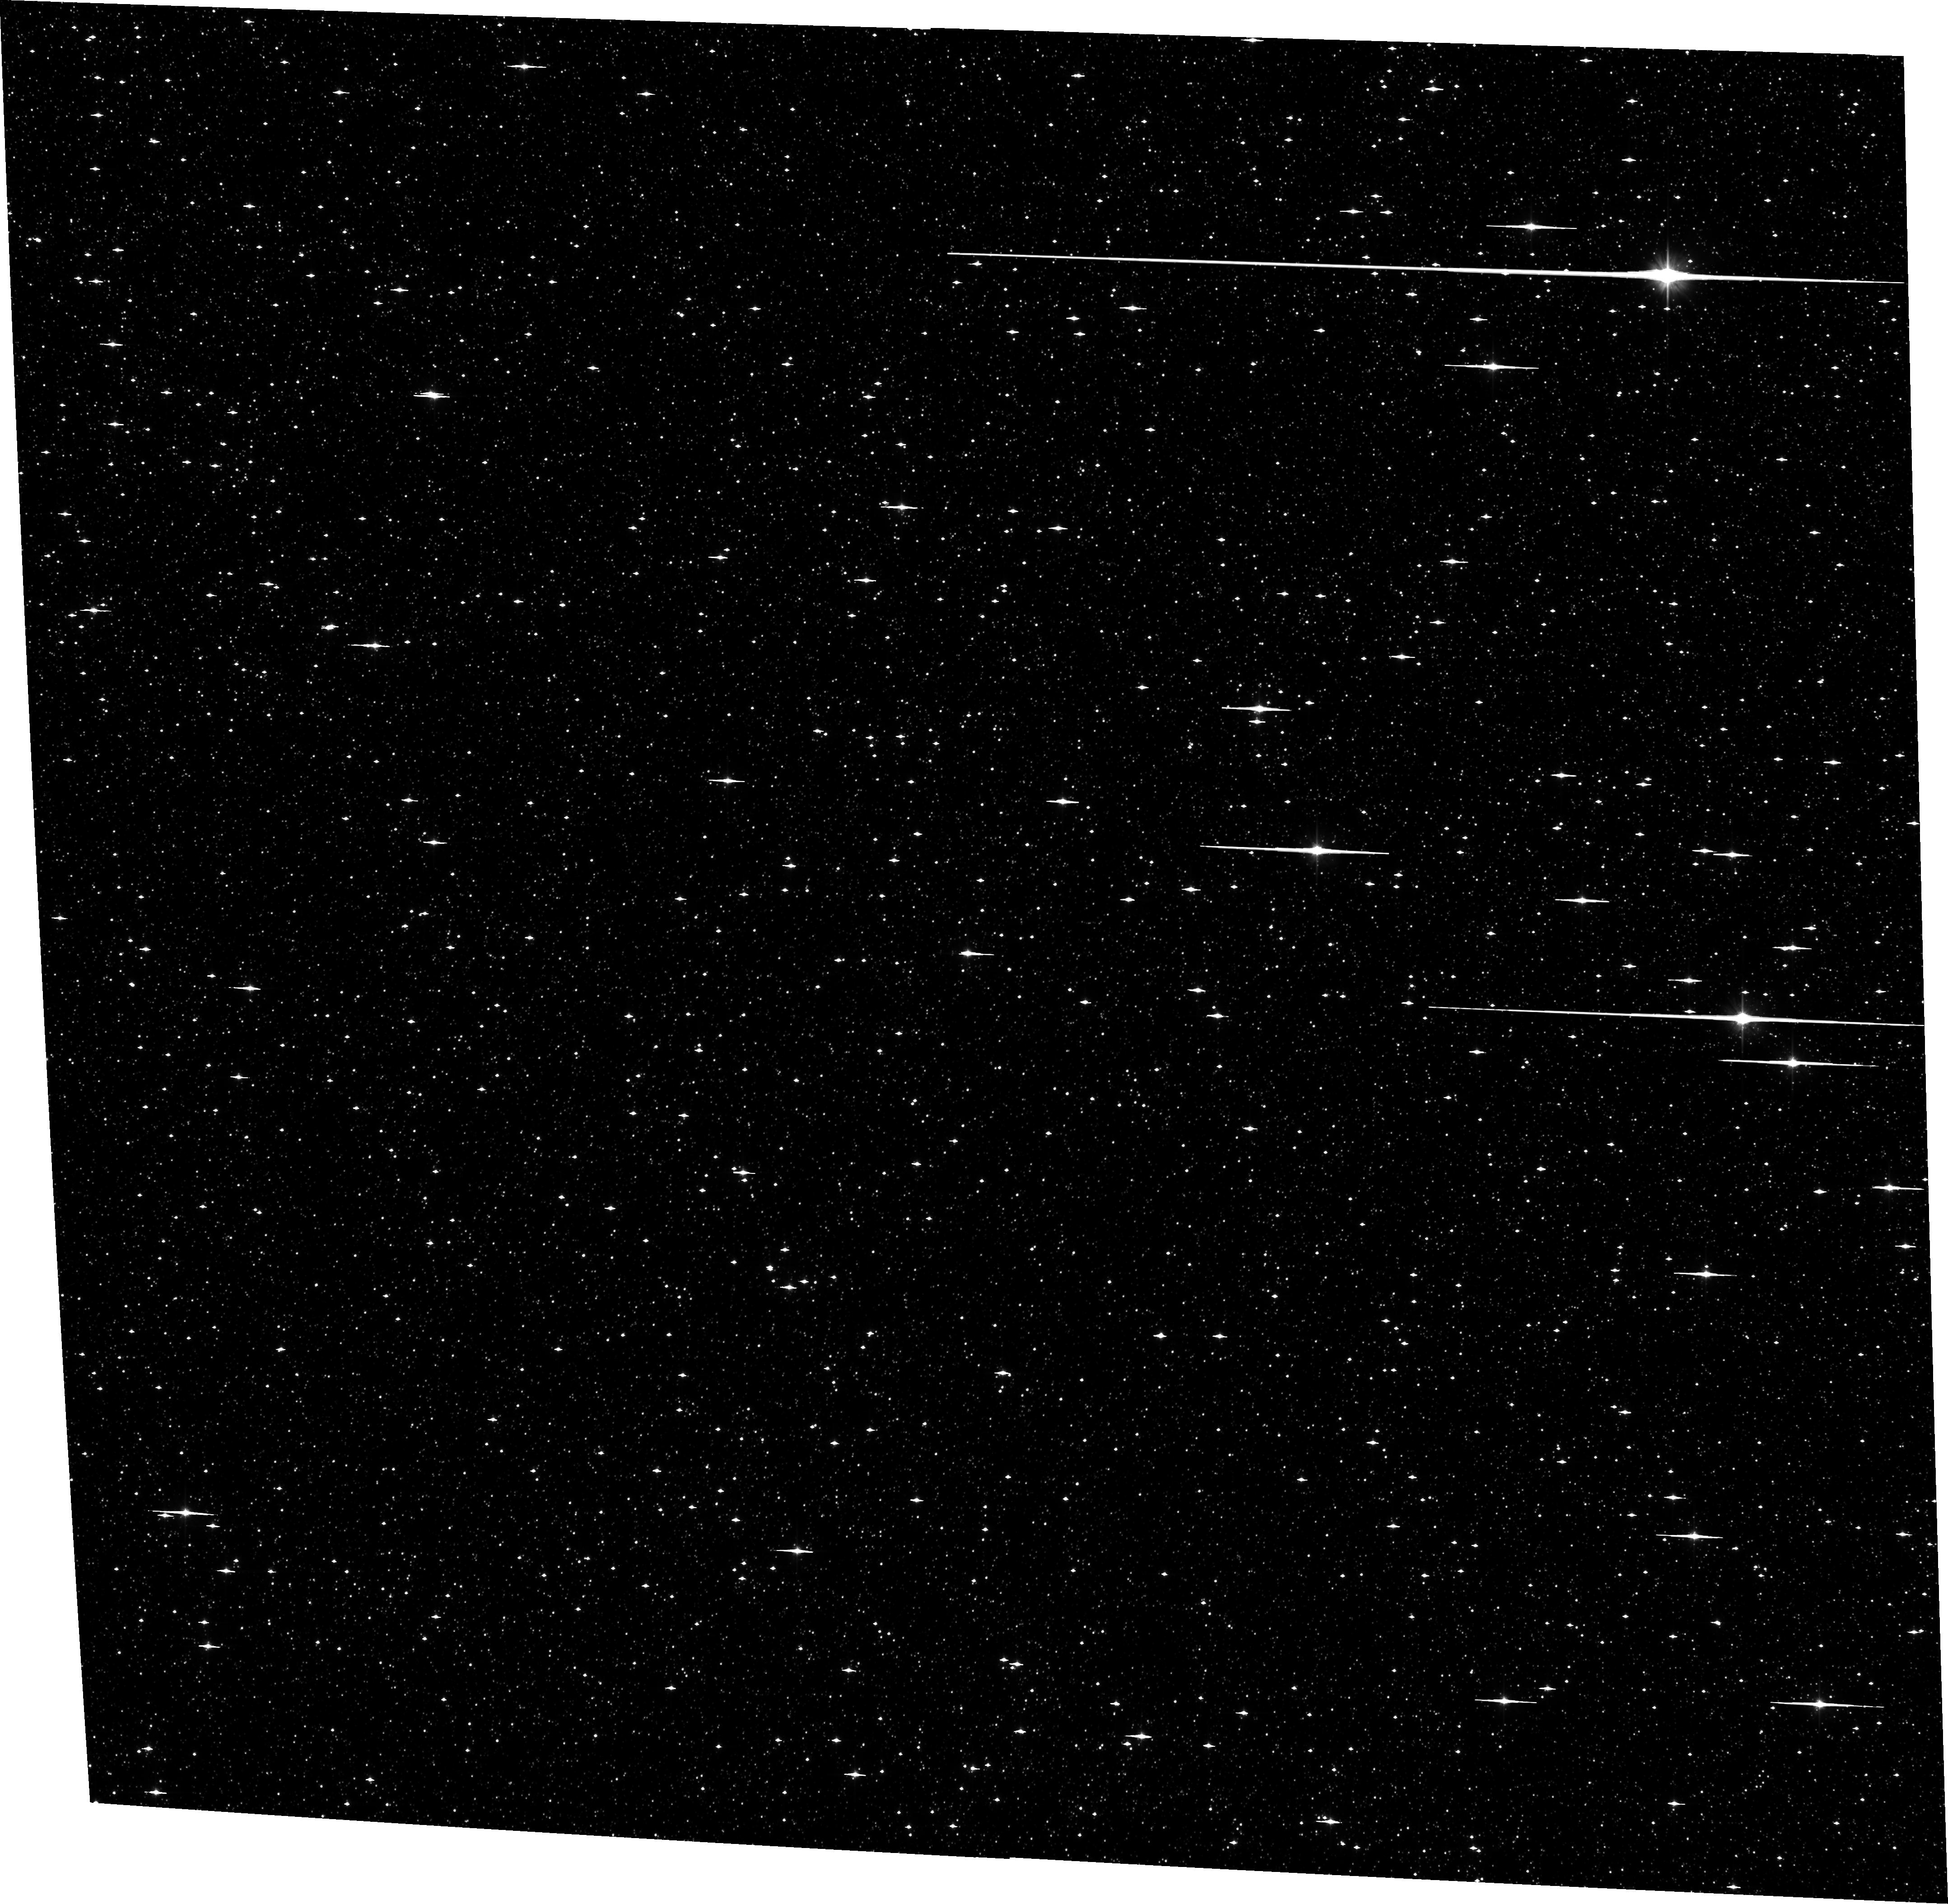
Target: SWEEPS-R1
Instrument: ACS/WFC
Filter: F606W
Exposure: 12 min
Observation ID: hst_13463_60_acs_wfc_f606w_jc8x60

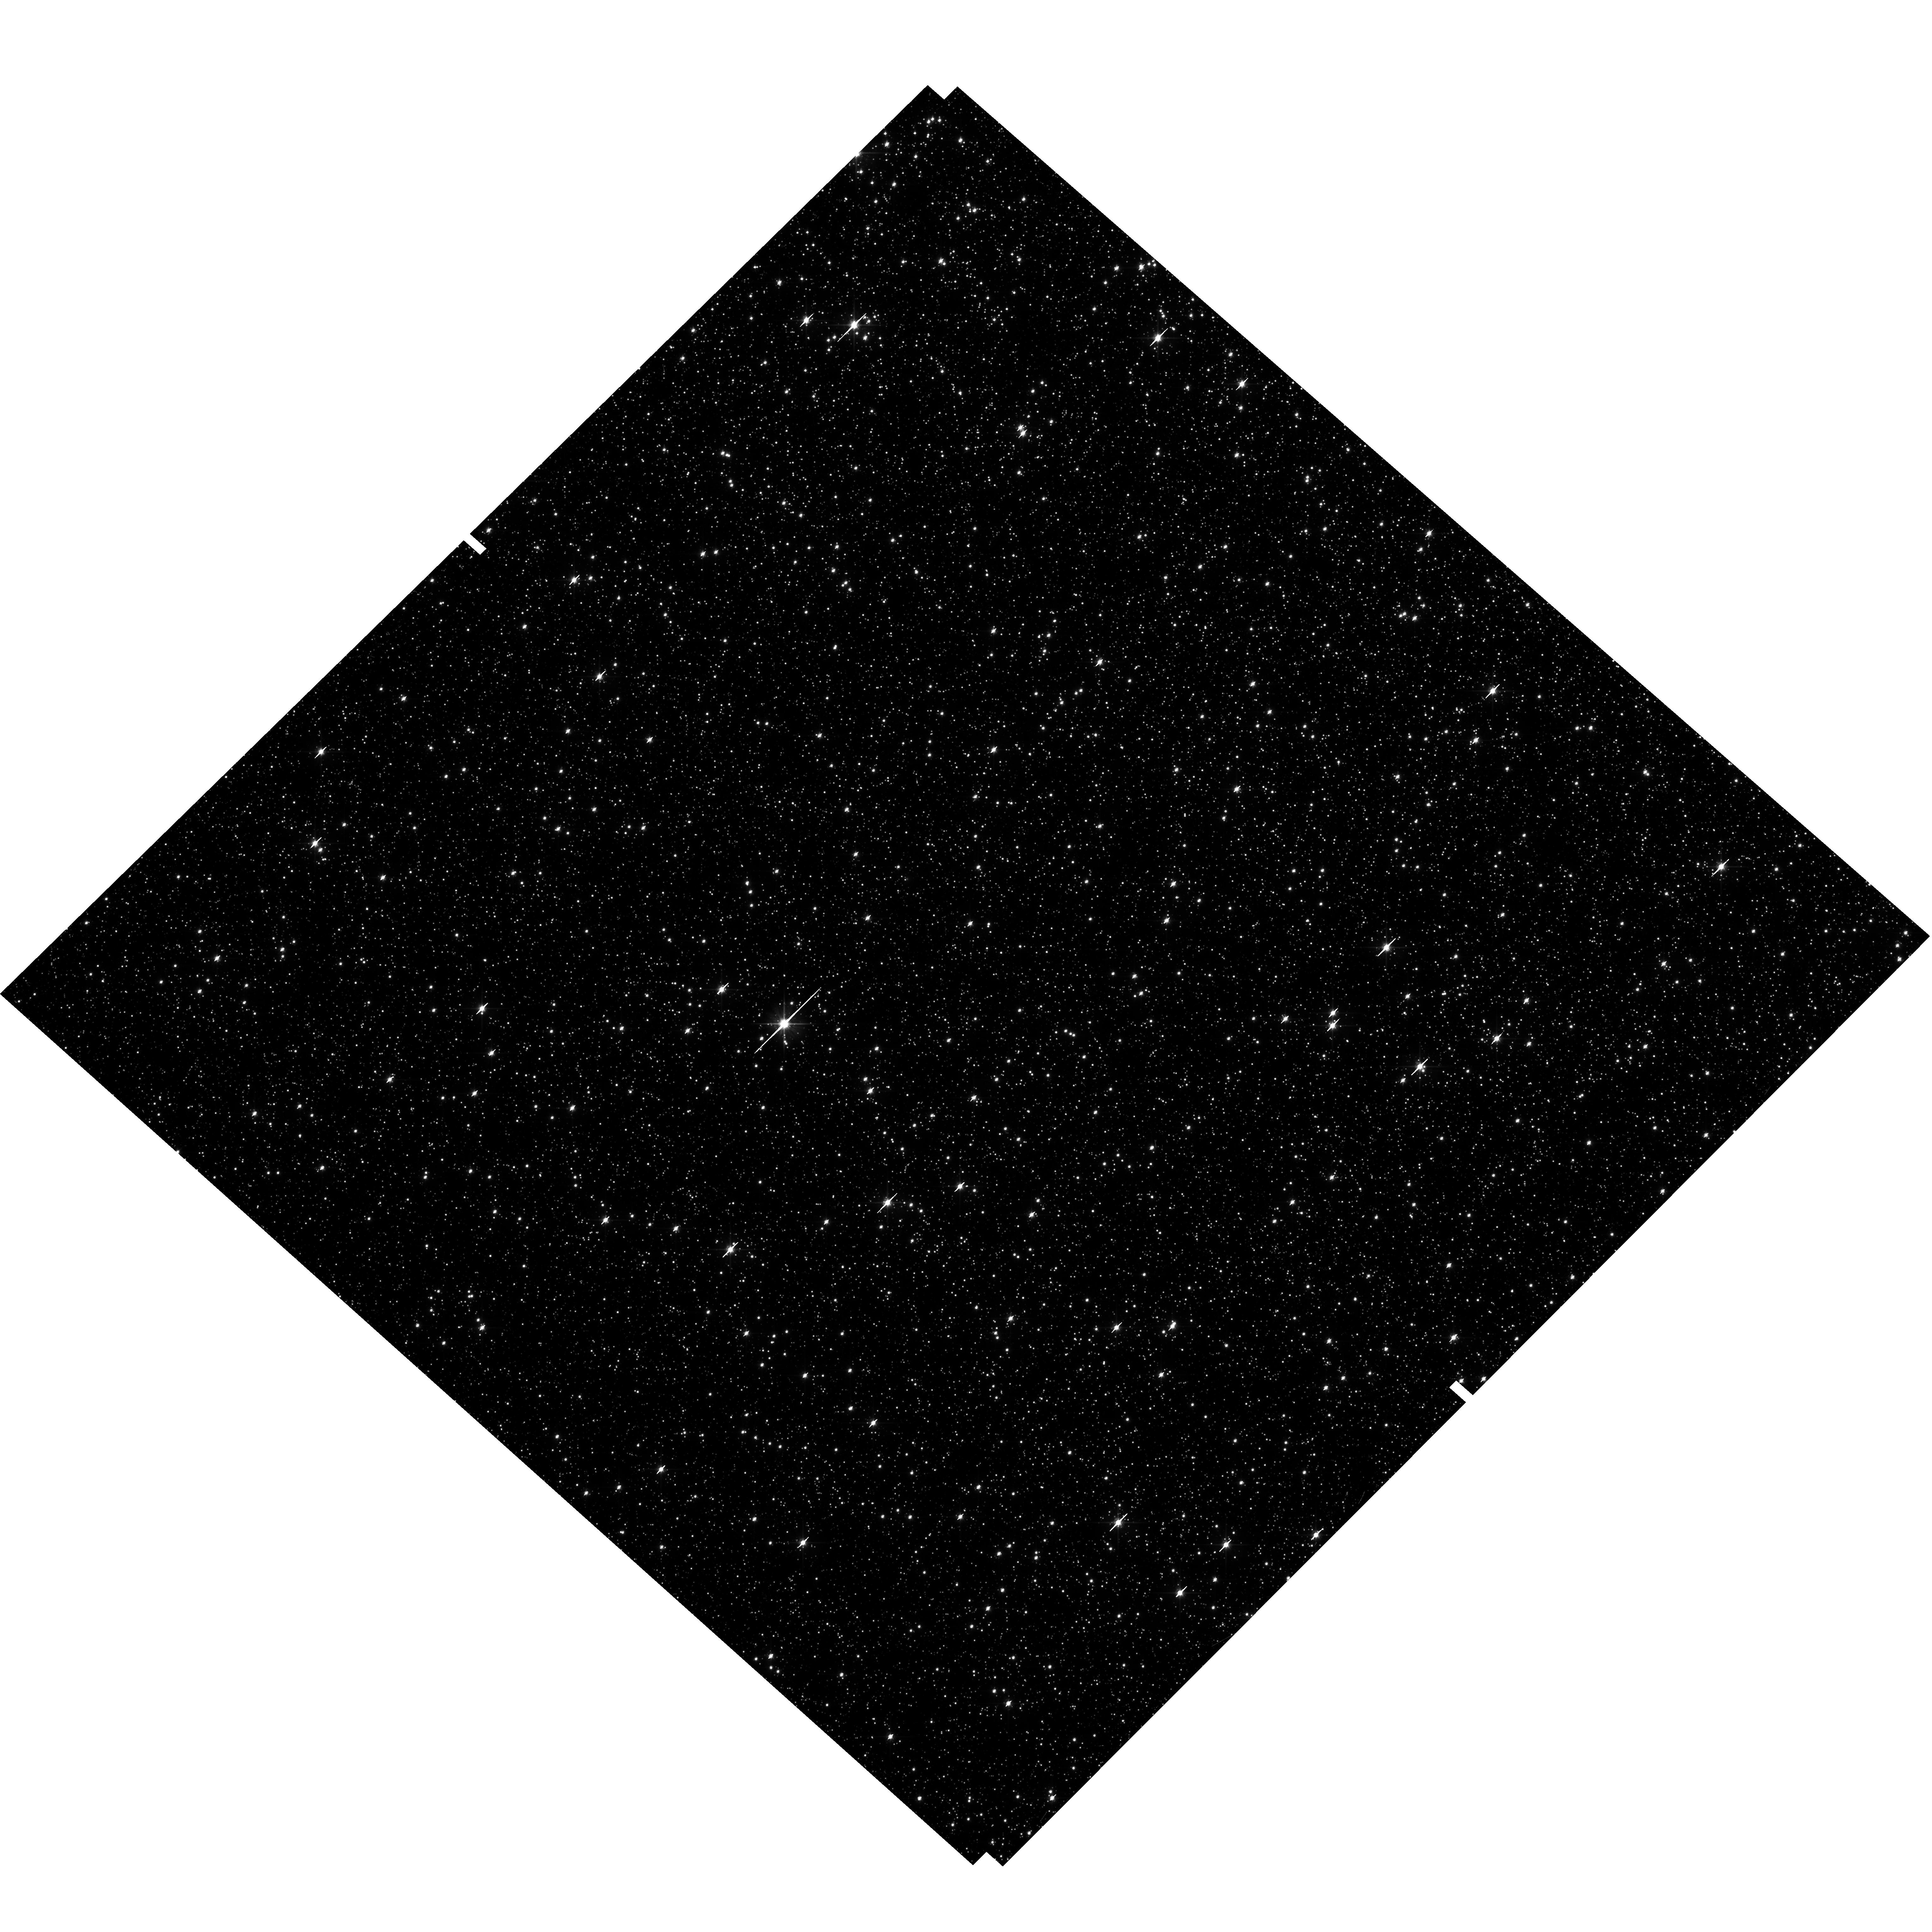
Target: field at RA 269.843°, Dec -29.328°
Instrument: WFC3/UVIS
Filter: F606W
Exposure: 15 min
Observation ID: hst_13463_51_wfc3_uvis_f606w_ic8x51

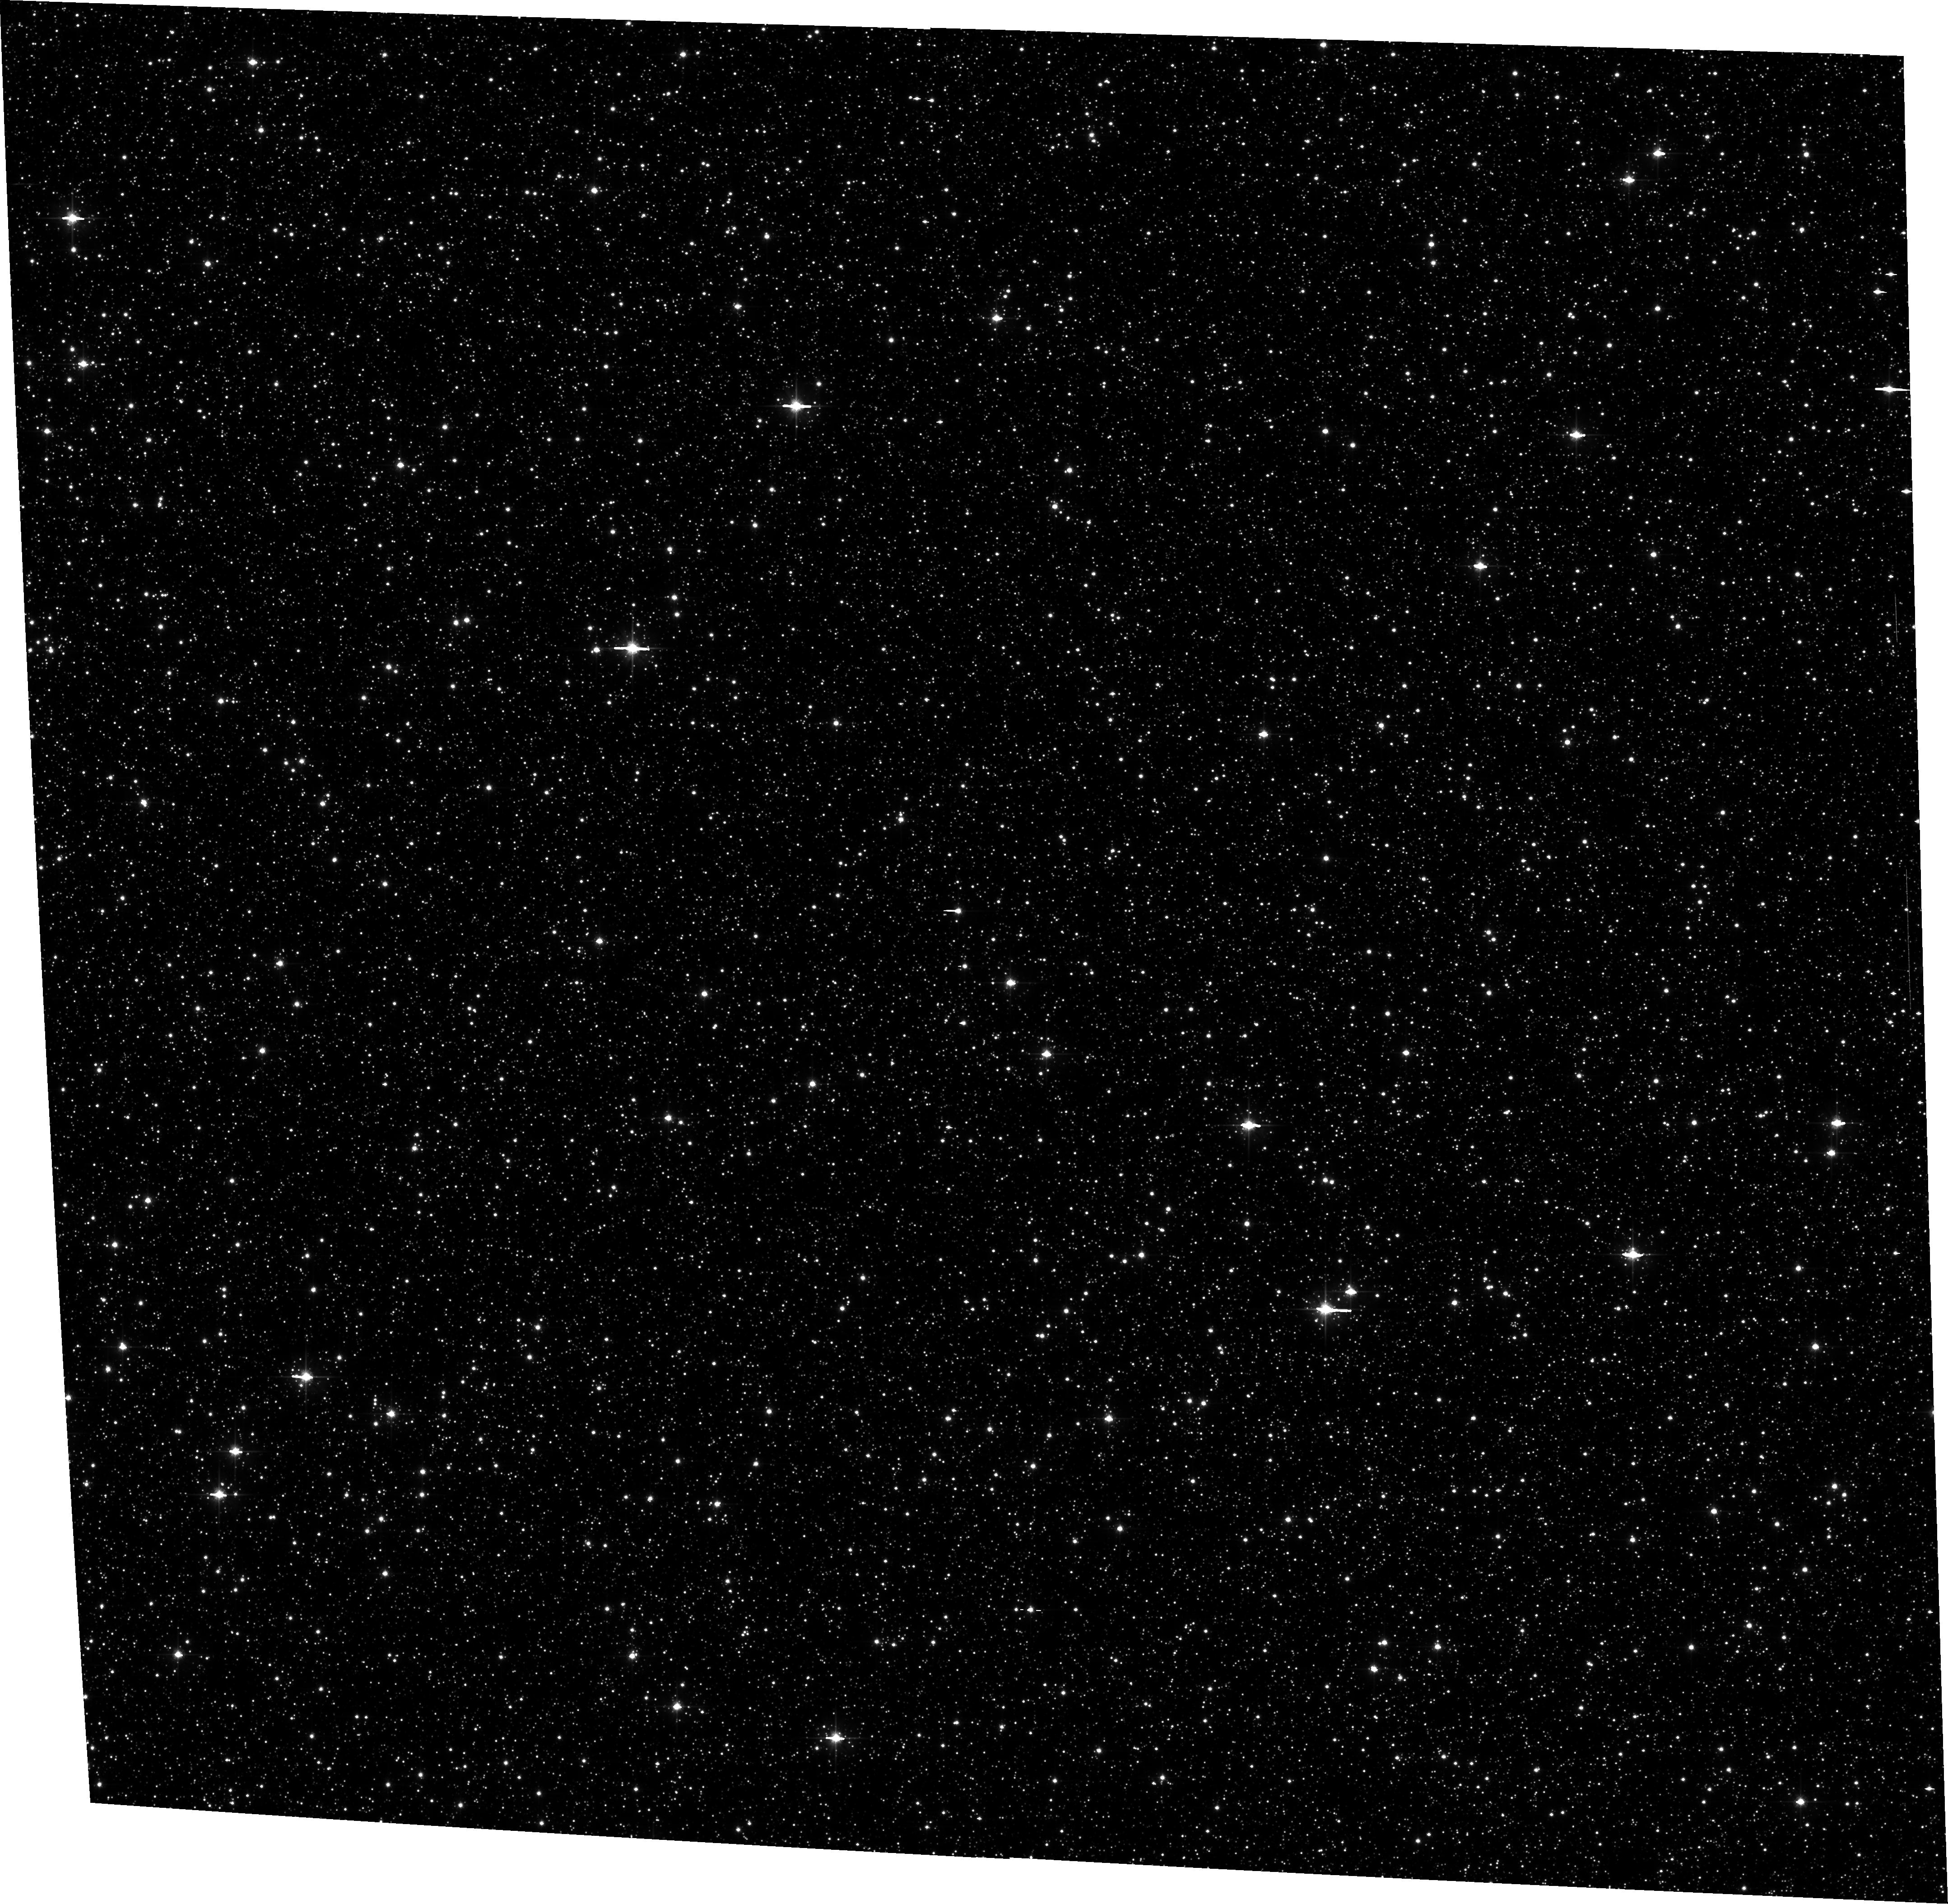
Target: SWEEPS
Instrument: ACS/WFC
Filter: F606W
Exposure: 14 min
Observation ID: hst_13463_37_acs_wfc_f606w_jc8x37

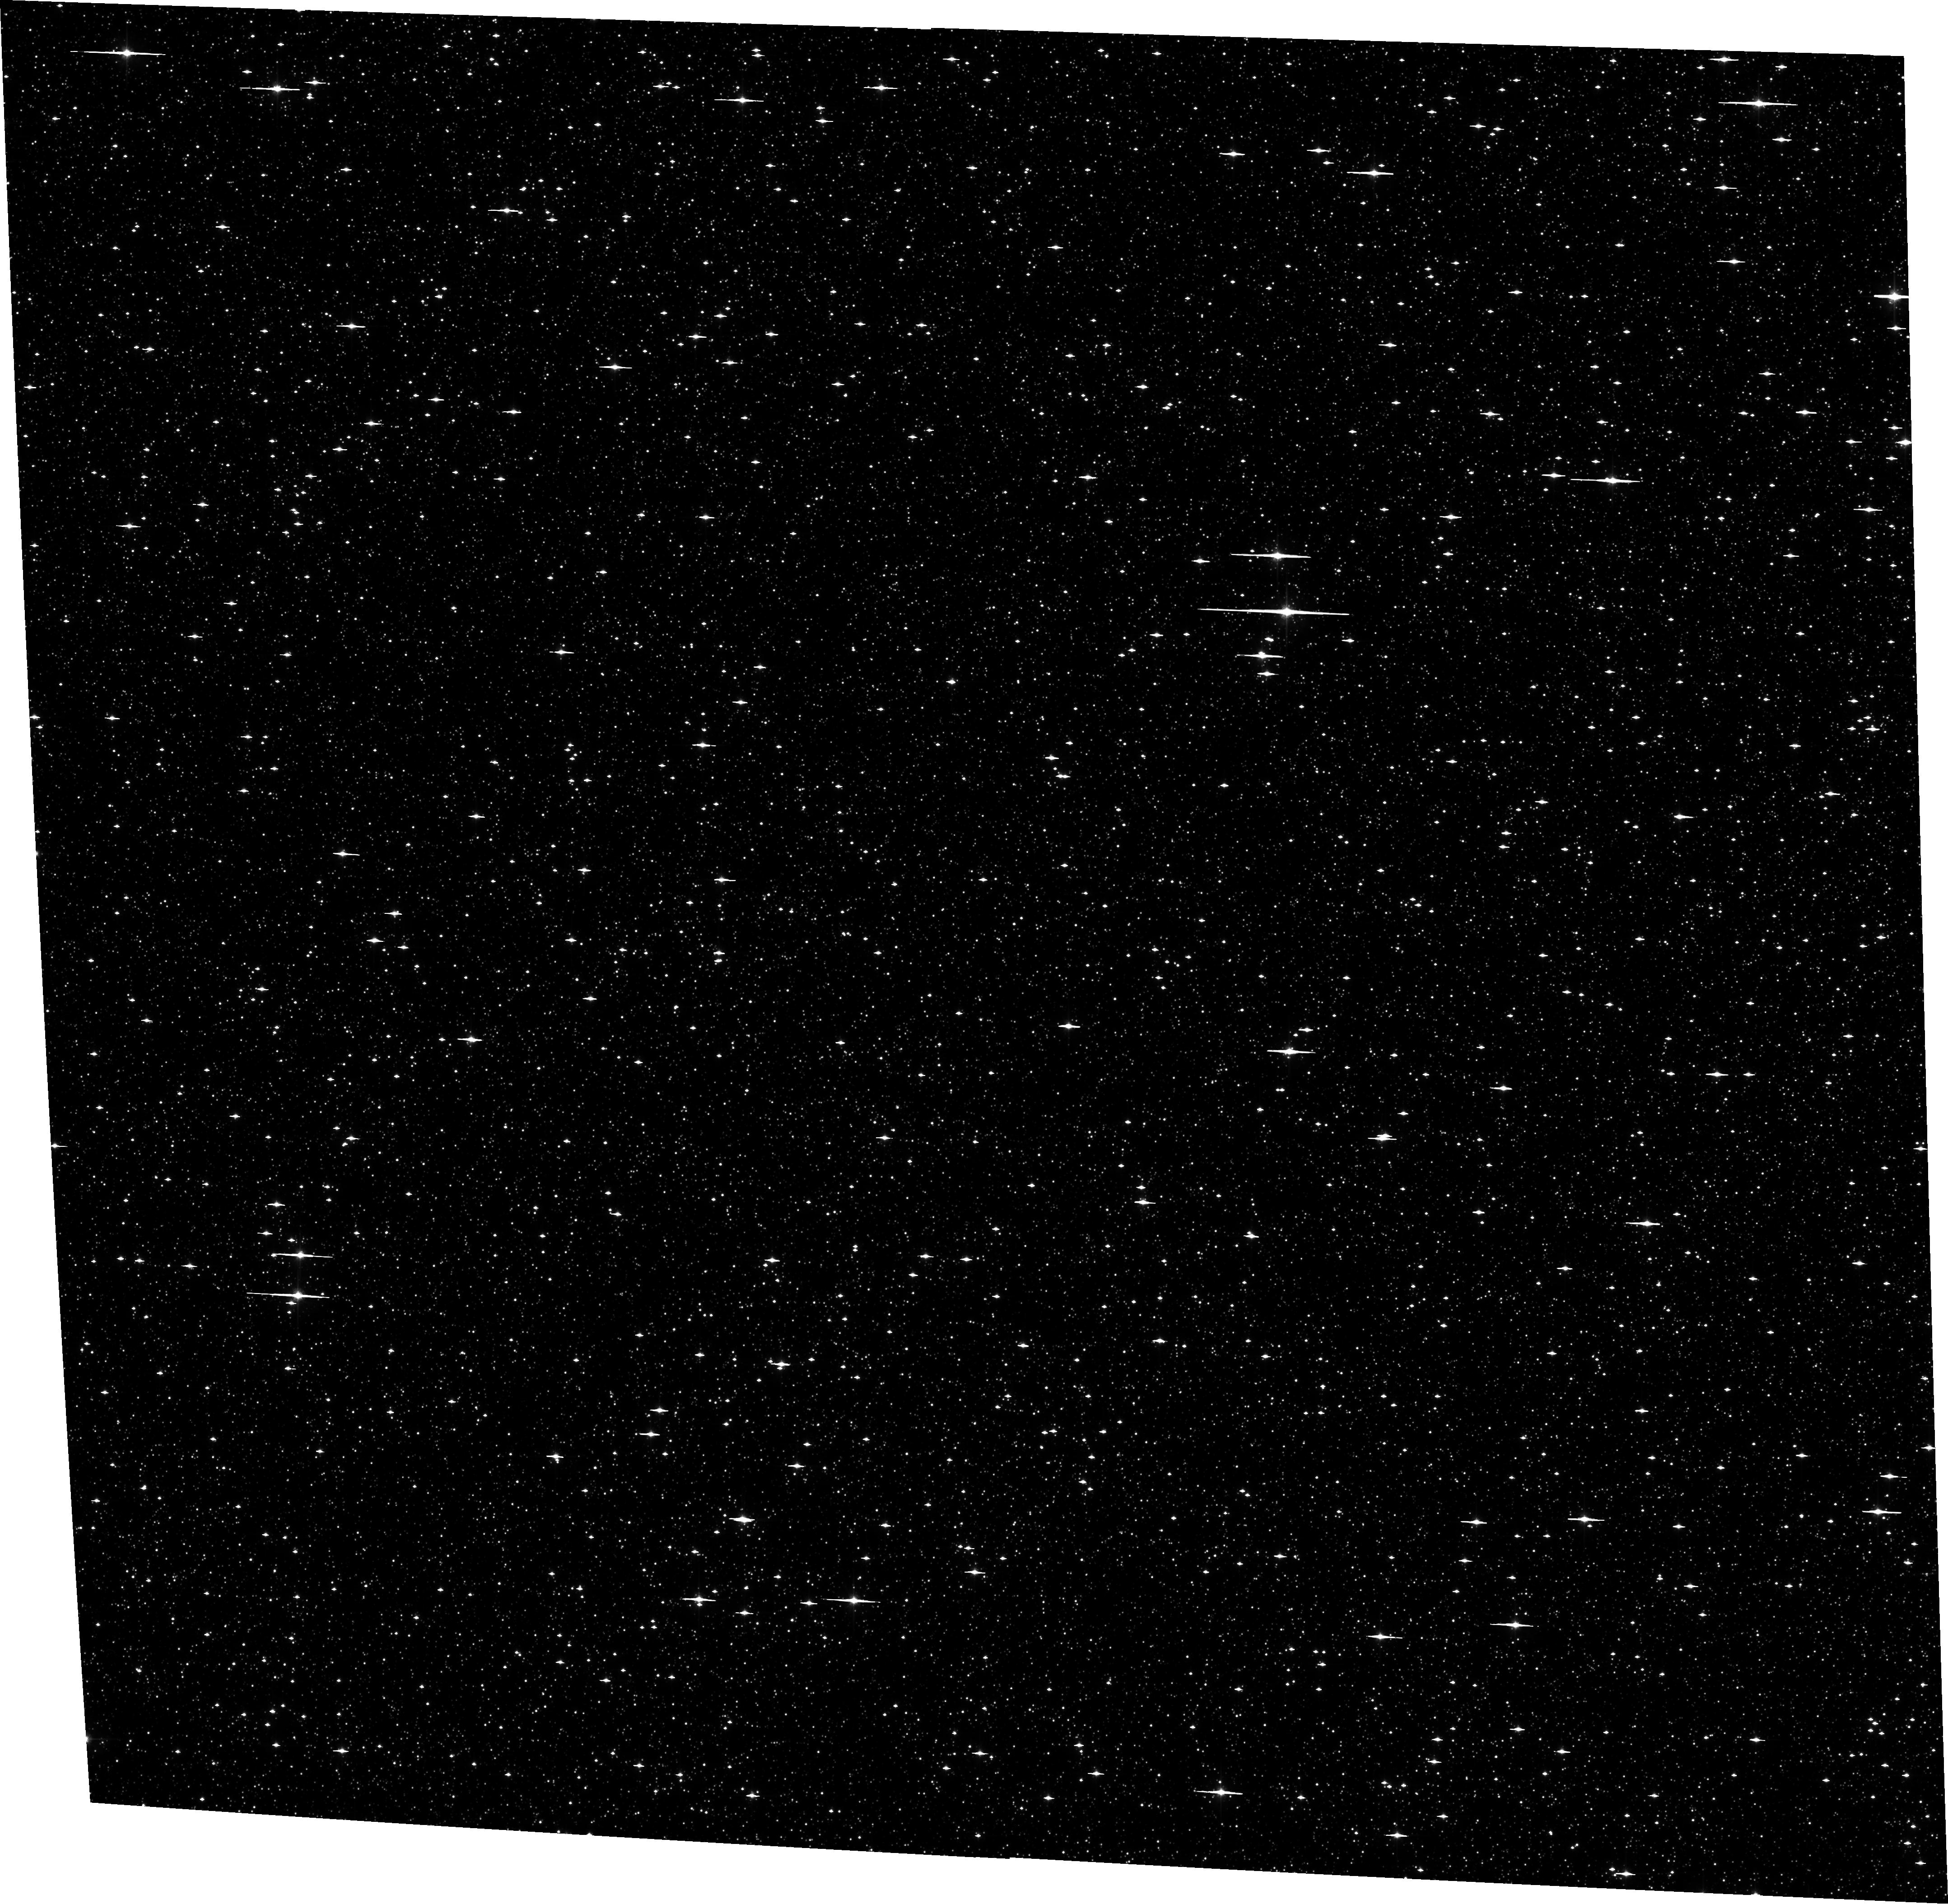
Target: SWEEPS-L1
Instrument: ACS/WFC
Filter: F606W
Exposure: 13 min
Observation ID: hst_13463_50_acs_wfc_f606w_jc8x50

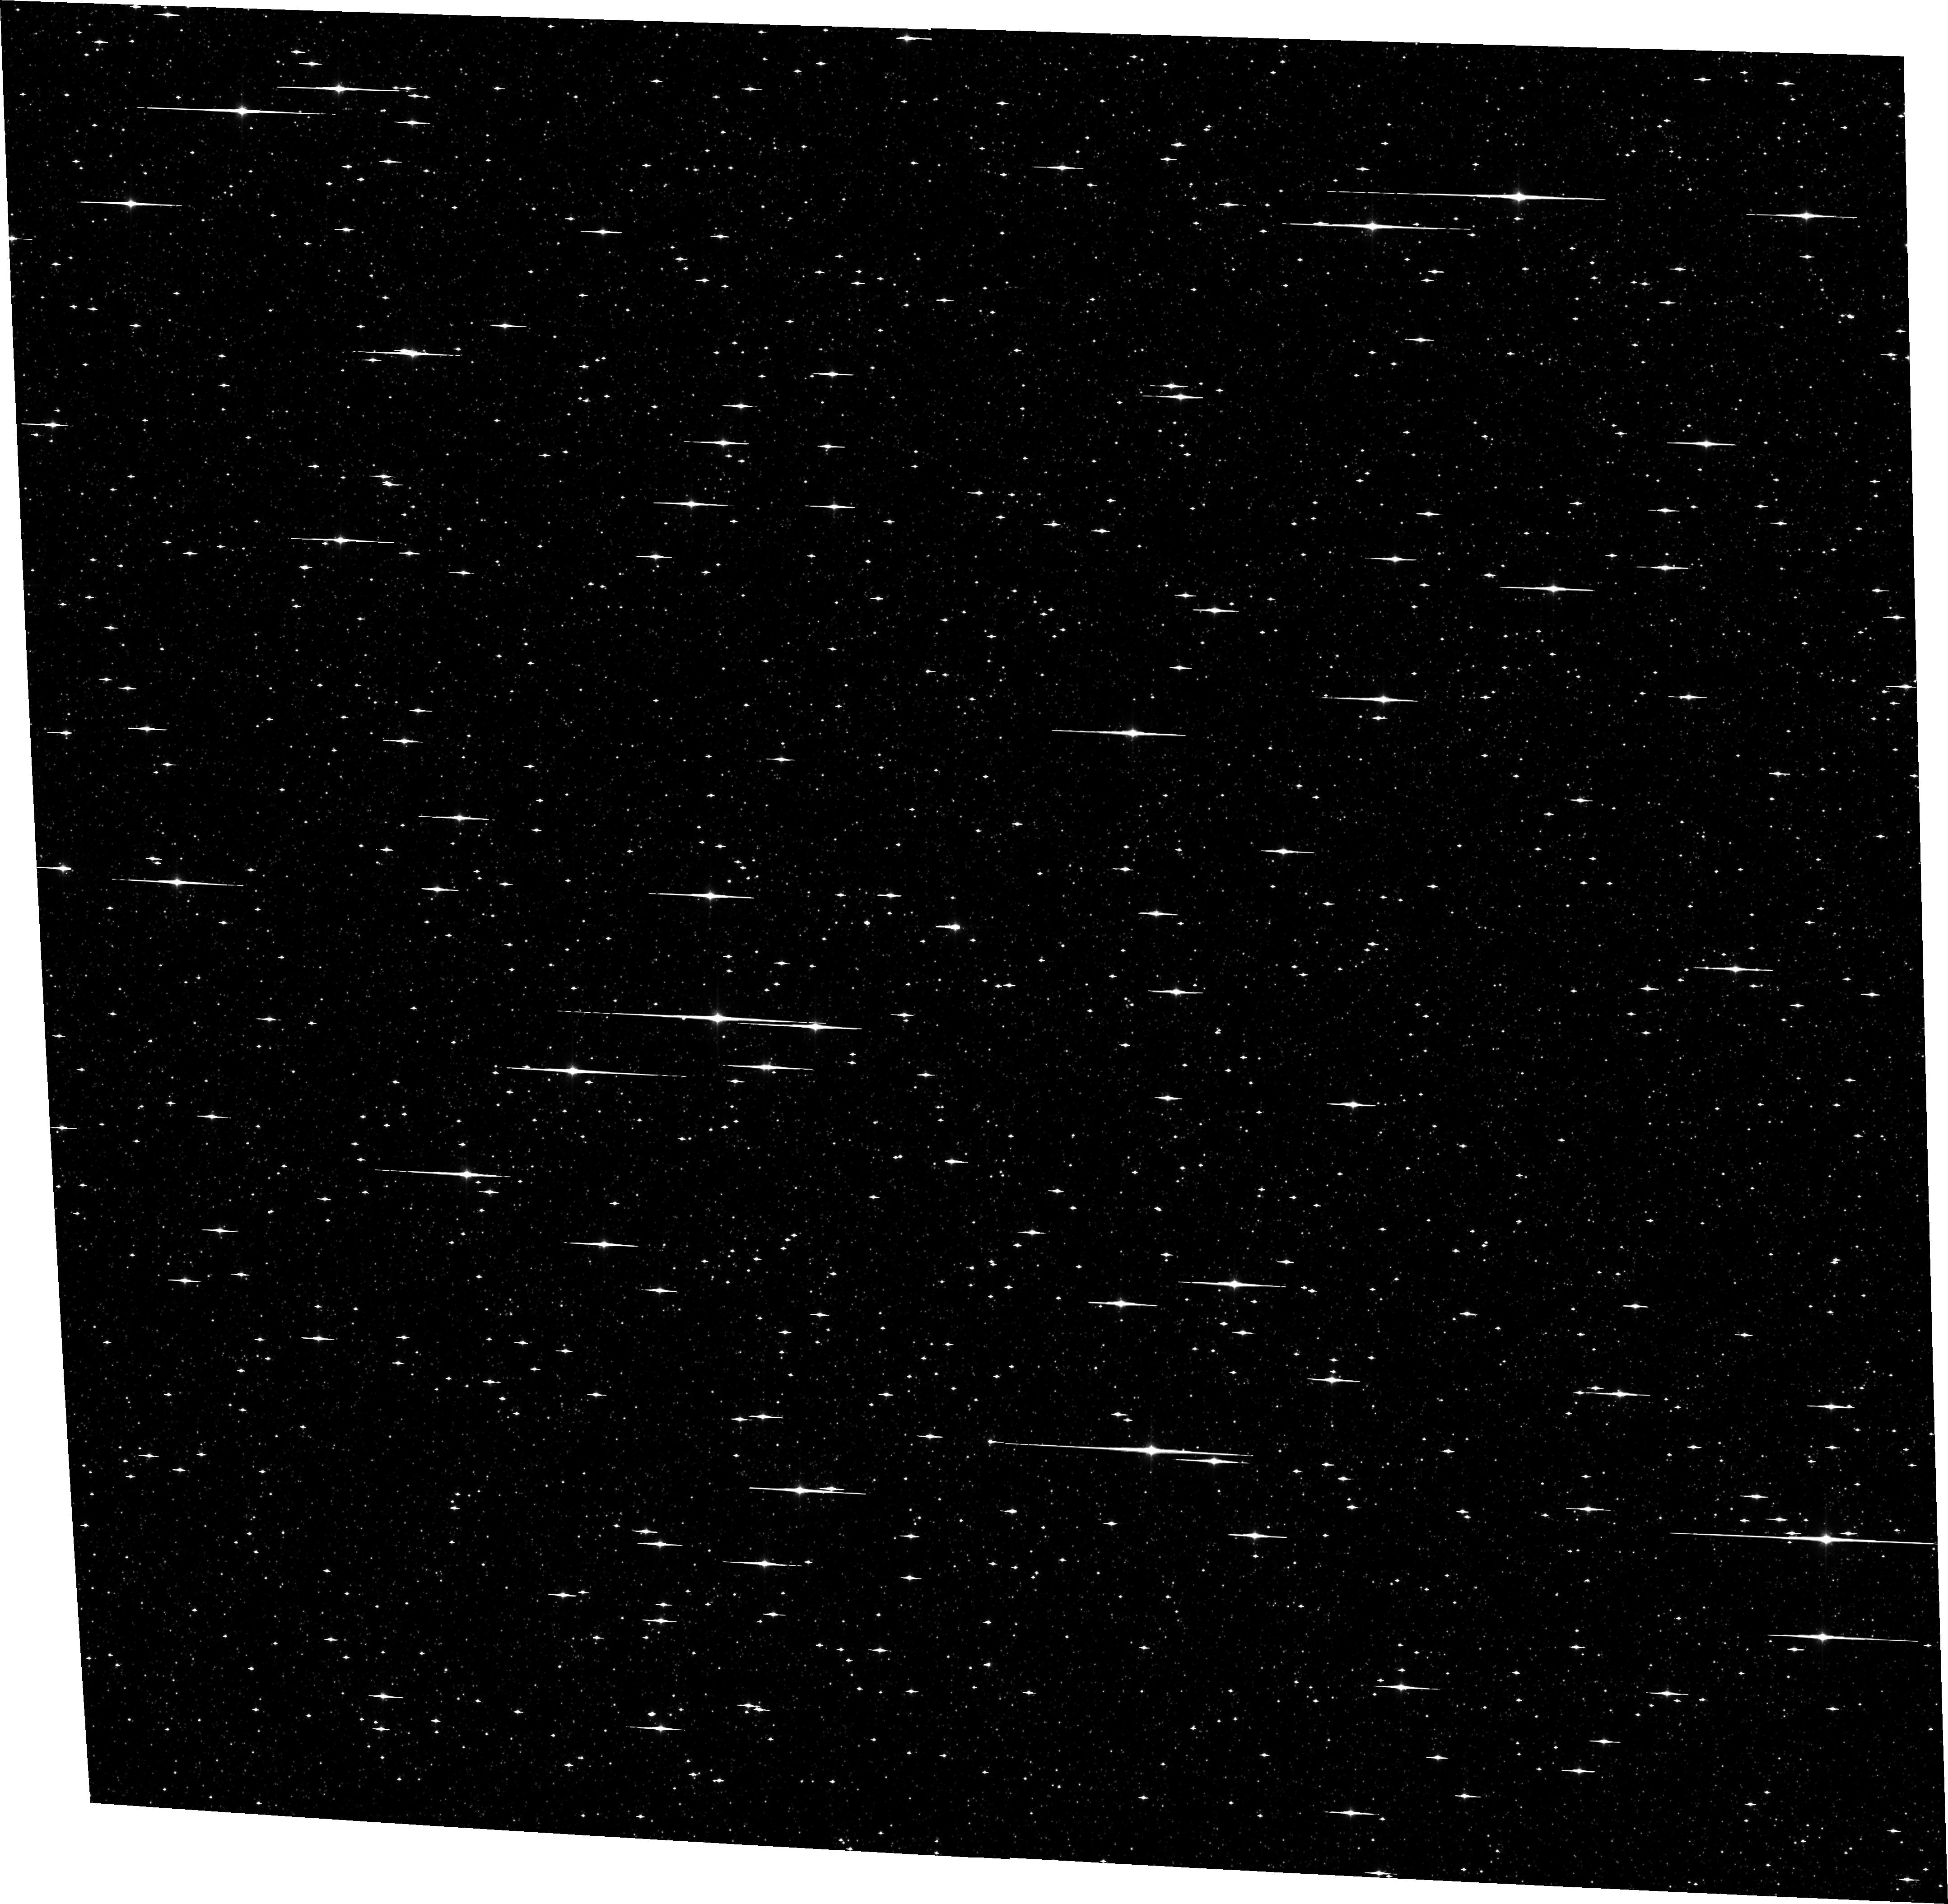
Target: SWEEPS-L2
Instrument: ACS/WFC
Filter: F814W
Exposure: 12 min
Observation ID: hst_13463_47_acs_wfc_f814w_jc8x47

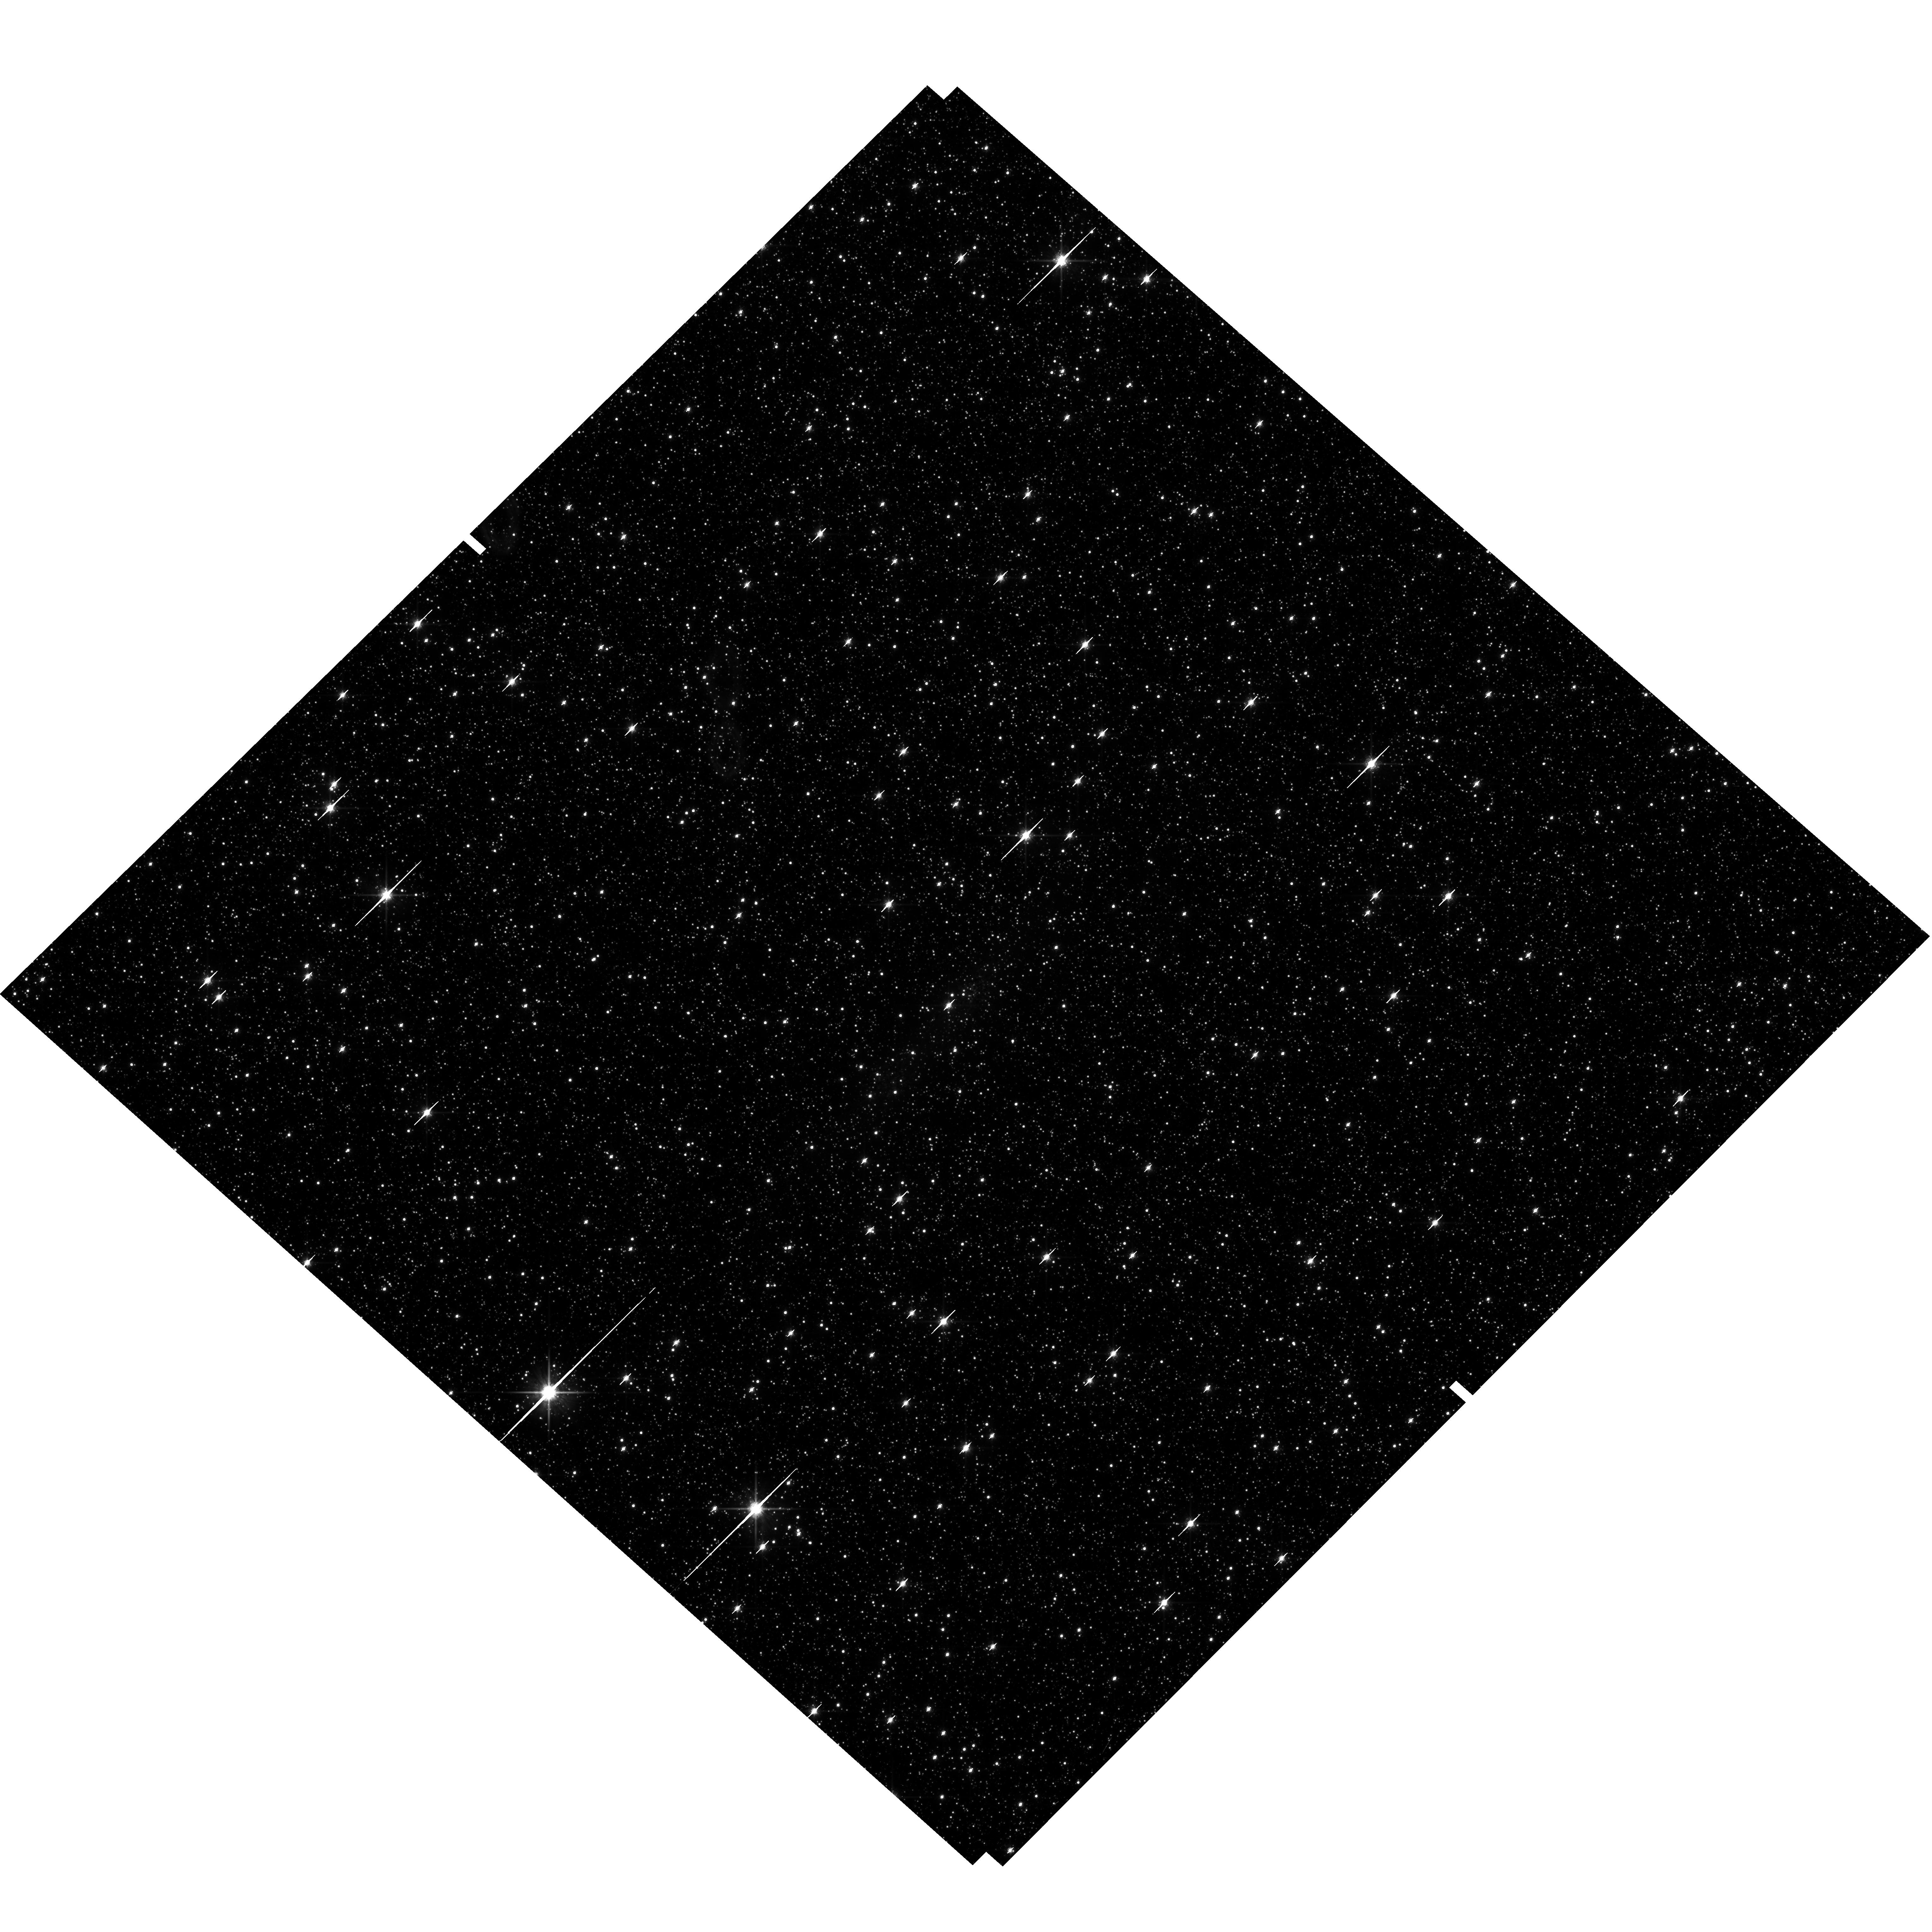
Target: field at RA 269.779°, Dec -29.330°
Instrument: WFC3/UVIS
Filter: F814W
Exposure: 15 min
Observation ID: hst_13463_52_wfc3_uvis_f814w_ic8x52

Detecting and Measuring the Masses of Isolated Black Holes and Neutron Stars through Astrometric Microlensing (PI: Sahu, Kailash C.)

We propose a 3-year program of monitoring of 12 fields in the Galactic bulge, containing a total of ~1.5 million stars down to V=28. Our primary aim is to detect microlensing events caused by non-luminous isolated black holes (BHs) and neutron stars (NSs) in the Galactic disk and bulge. The unique capability of HST imaging for microlensing observations is the addition of high-precision astrometry, allowing detection of the astrometric shift of the source during the event. Combined with the lens parallax, provided by the HST event light curve, the astrometric shift provides a direct measurement of the lens mass. We will detect ~120 microlensing events, of which 45% will show astrometric deflections, leading to direct determinations of the lens masses. Of these, about 18 lenses are expected to be BHs and 14 of them NSs, along with about 22 events due to main-sequence stars. To date, BH and NS masses have been directly measured only in binaries; no isolated BH has been detected unambiguously within our Galaxy. A survey of the scope proposed here is the only means available at present for measuring the mass function of isolated BHs and NSs, and moreover one that is normalized to that of luminous stars. The results will provide a quantitative estimate of the mass content in the form of stellar remnants in the young Galactic disk and old bulge, and important constraints on SN/GRB explosion mechanisms that produce NSs and BHs. Our data will also be useful for other investigations, including a more accurate determination of the microlensing optical depth, faint variable stars, bulge proper motions and kinematics, and a deep luminosity function of the disk and bulge stars.